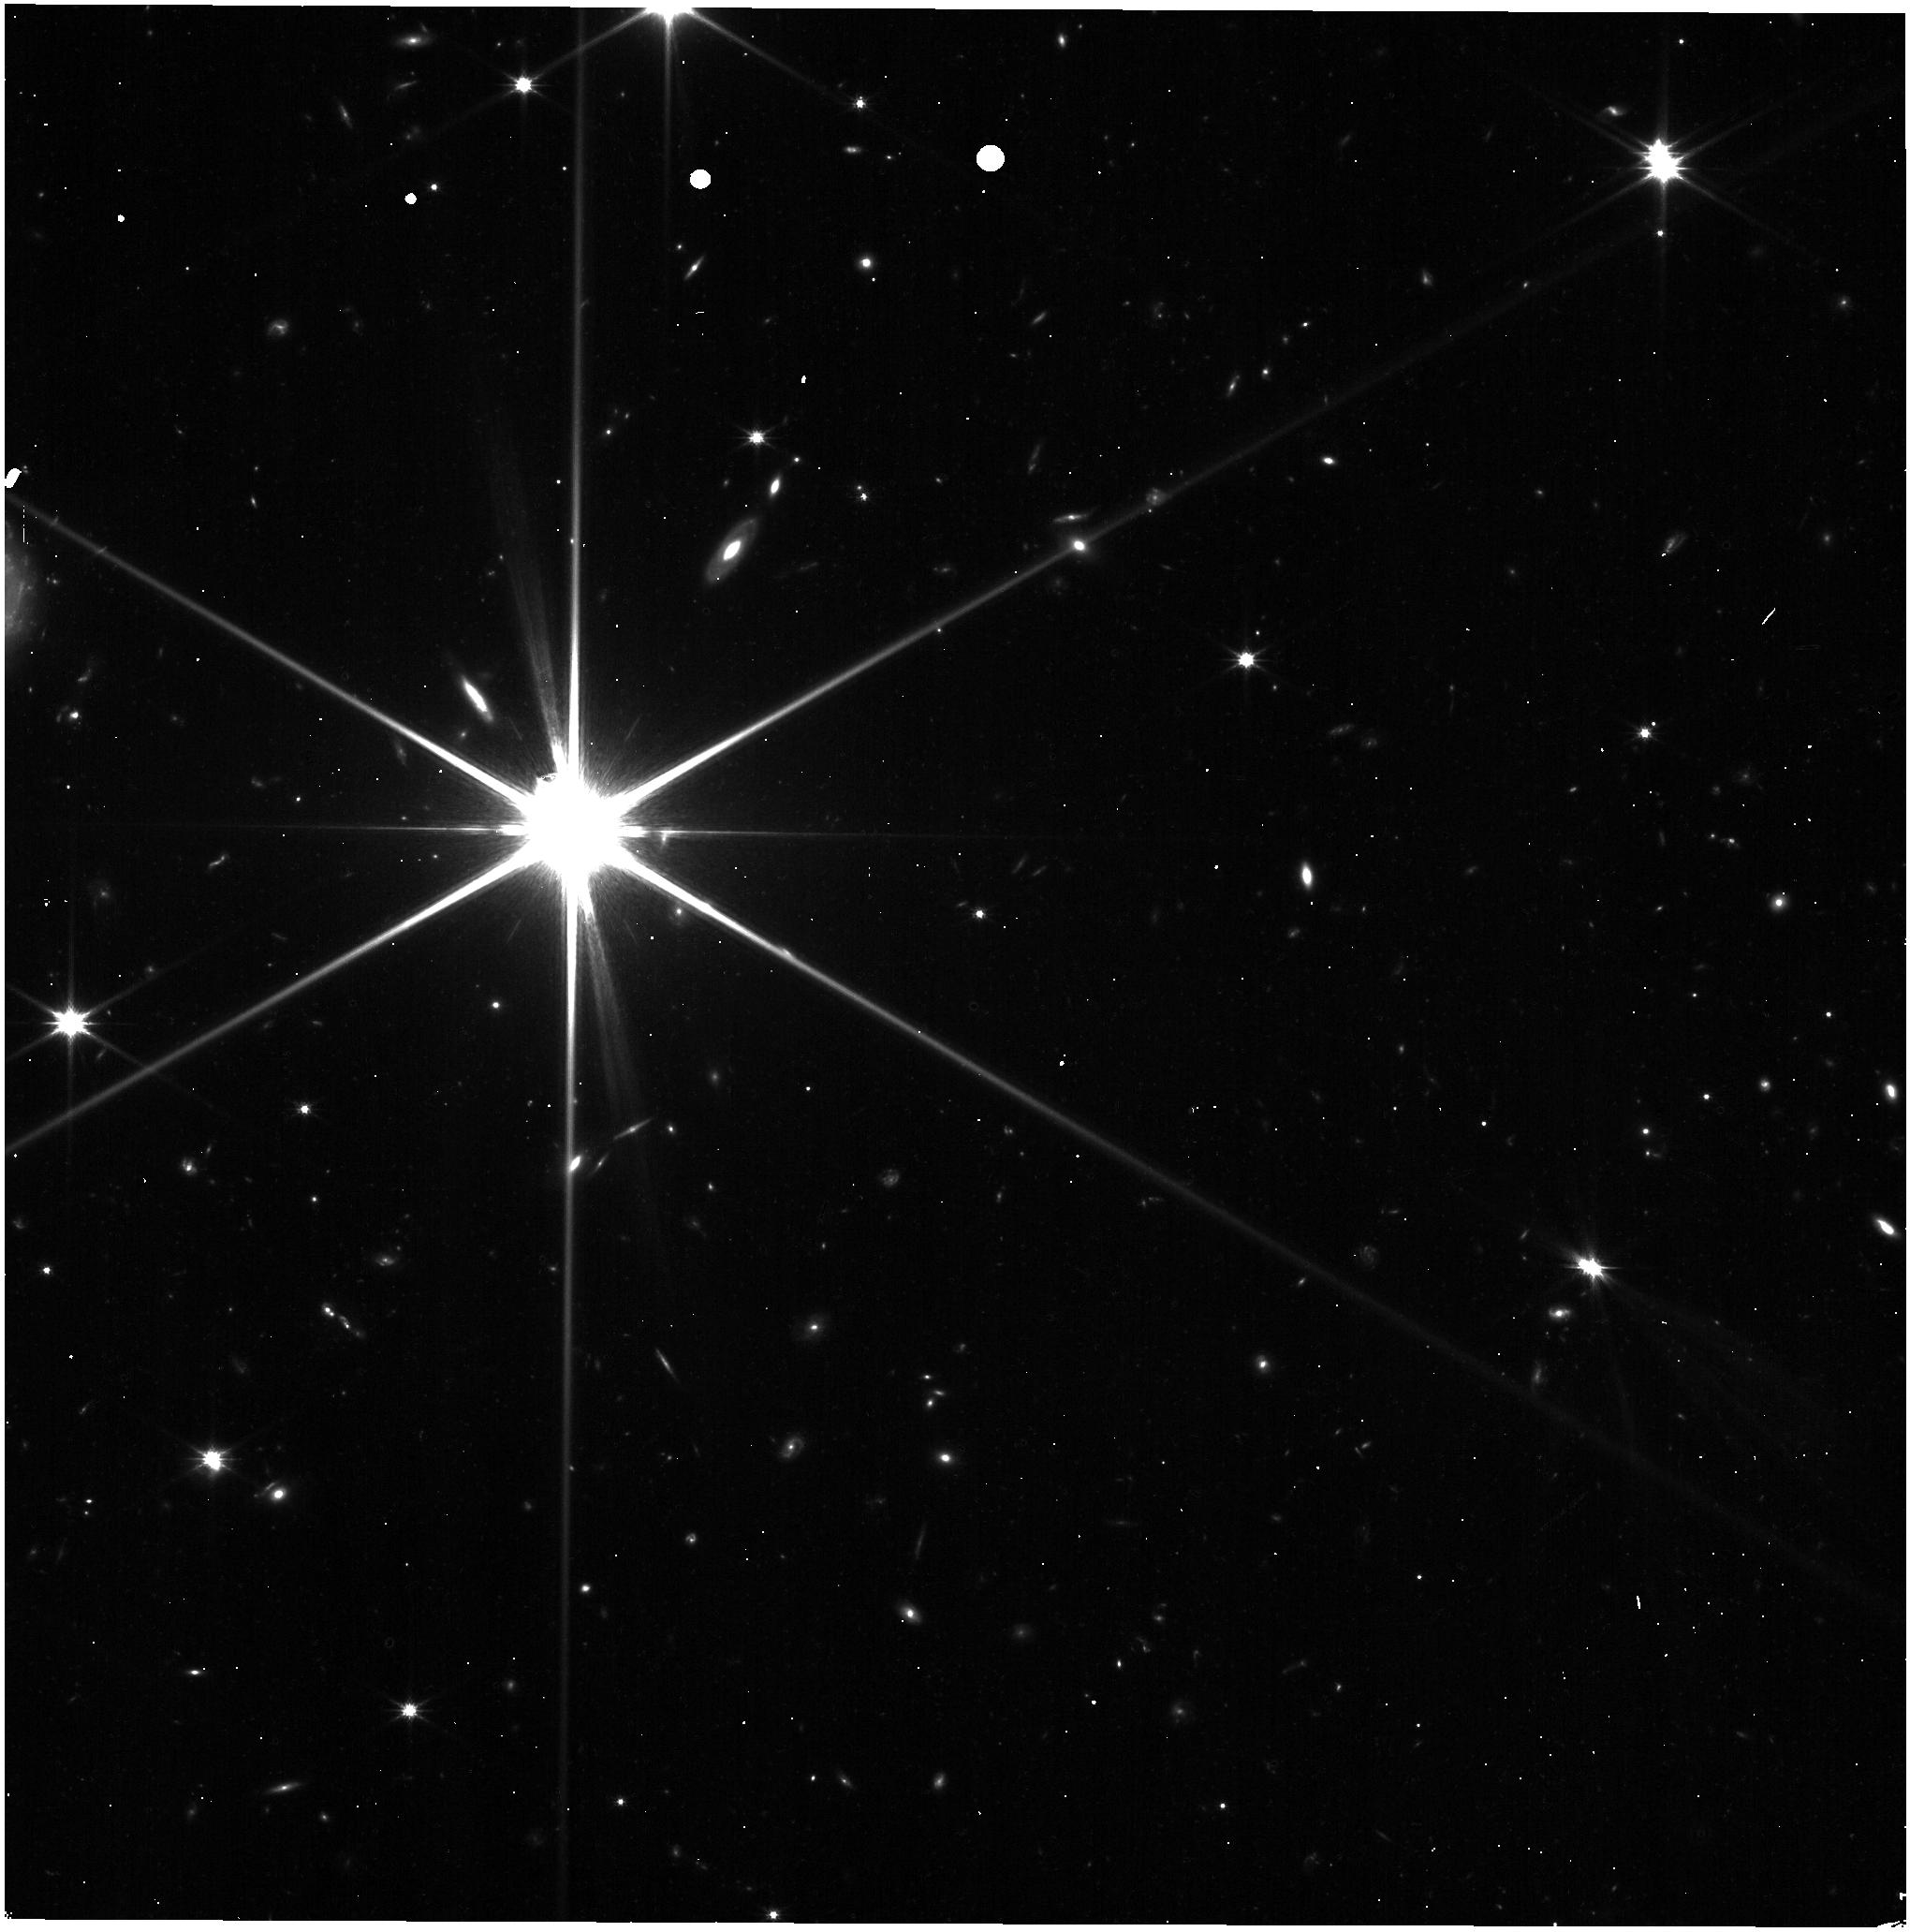
Target: UHER192-1875. Instrument: NIRISS. Filter: CLEAR+F150W. Exposure: 3 min. Observation ID: jw02740-o102_t005_niriss_clear-f150w

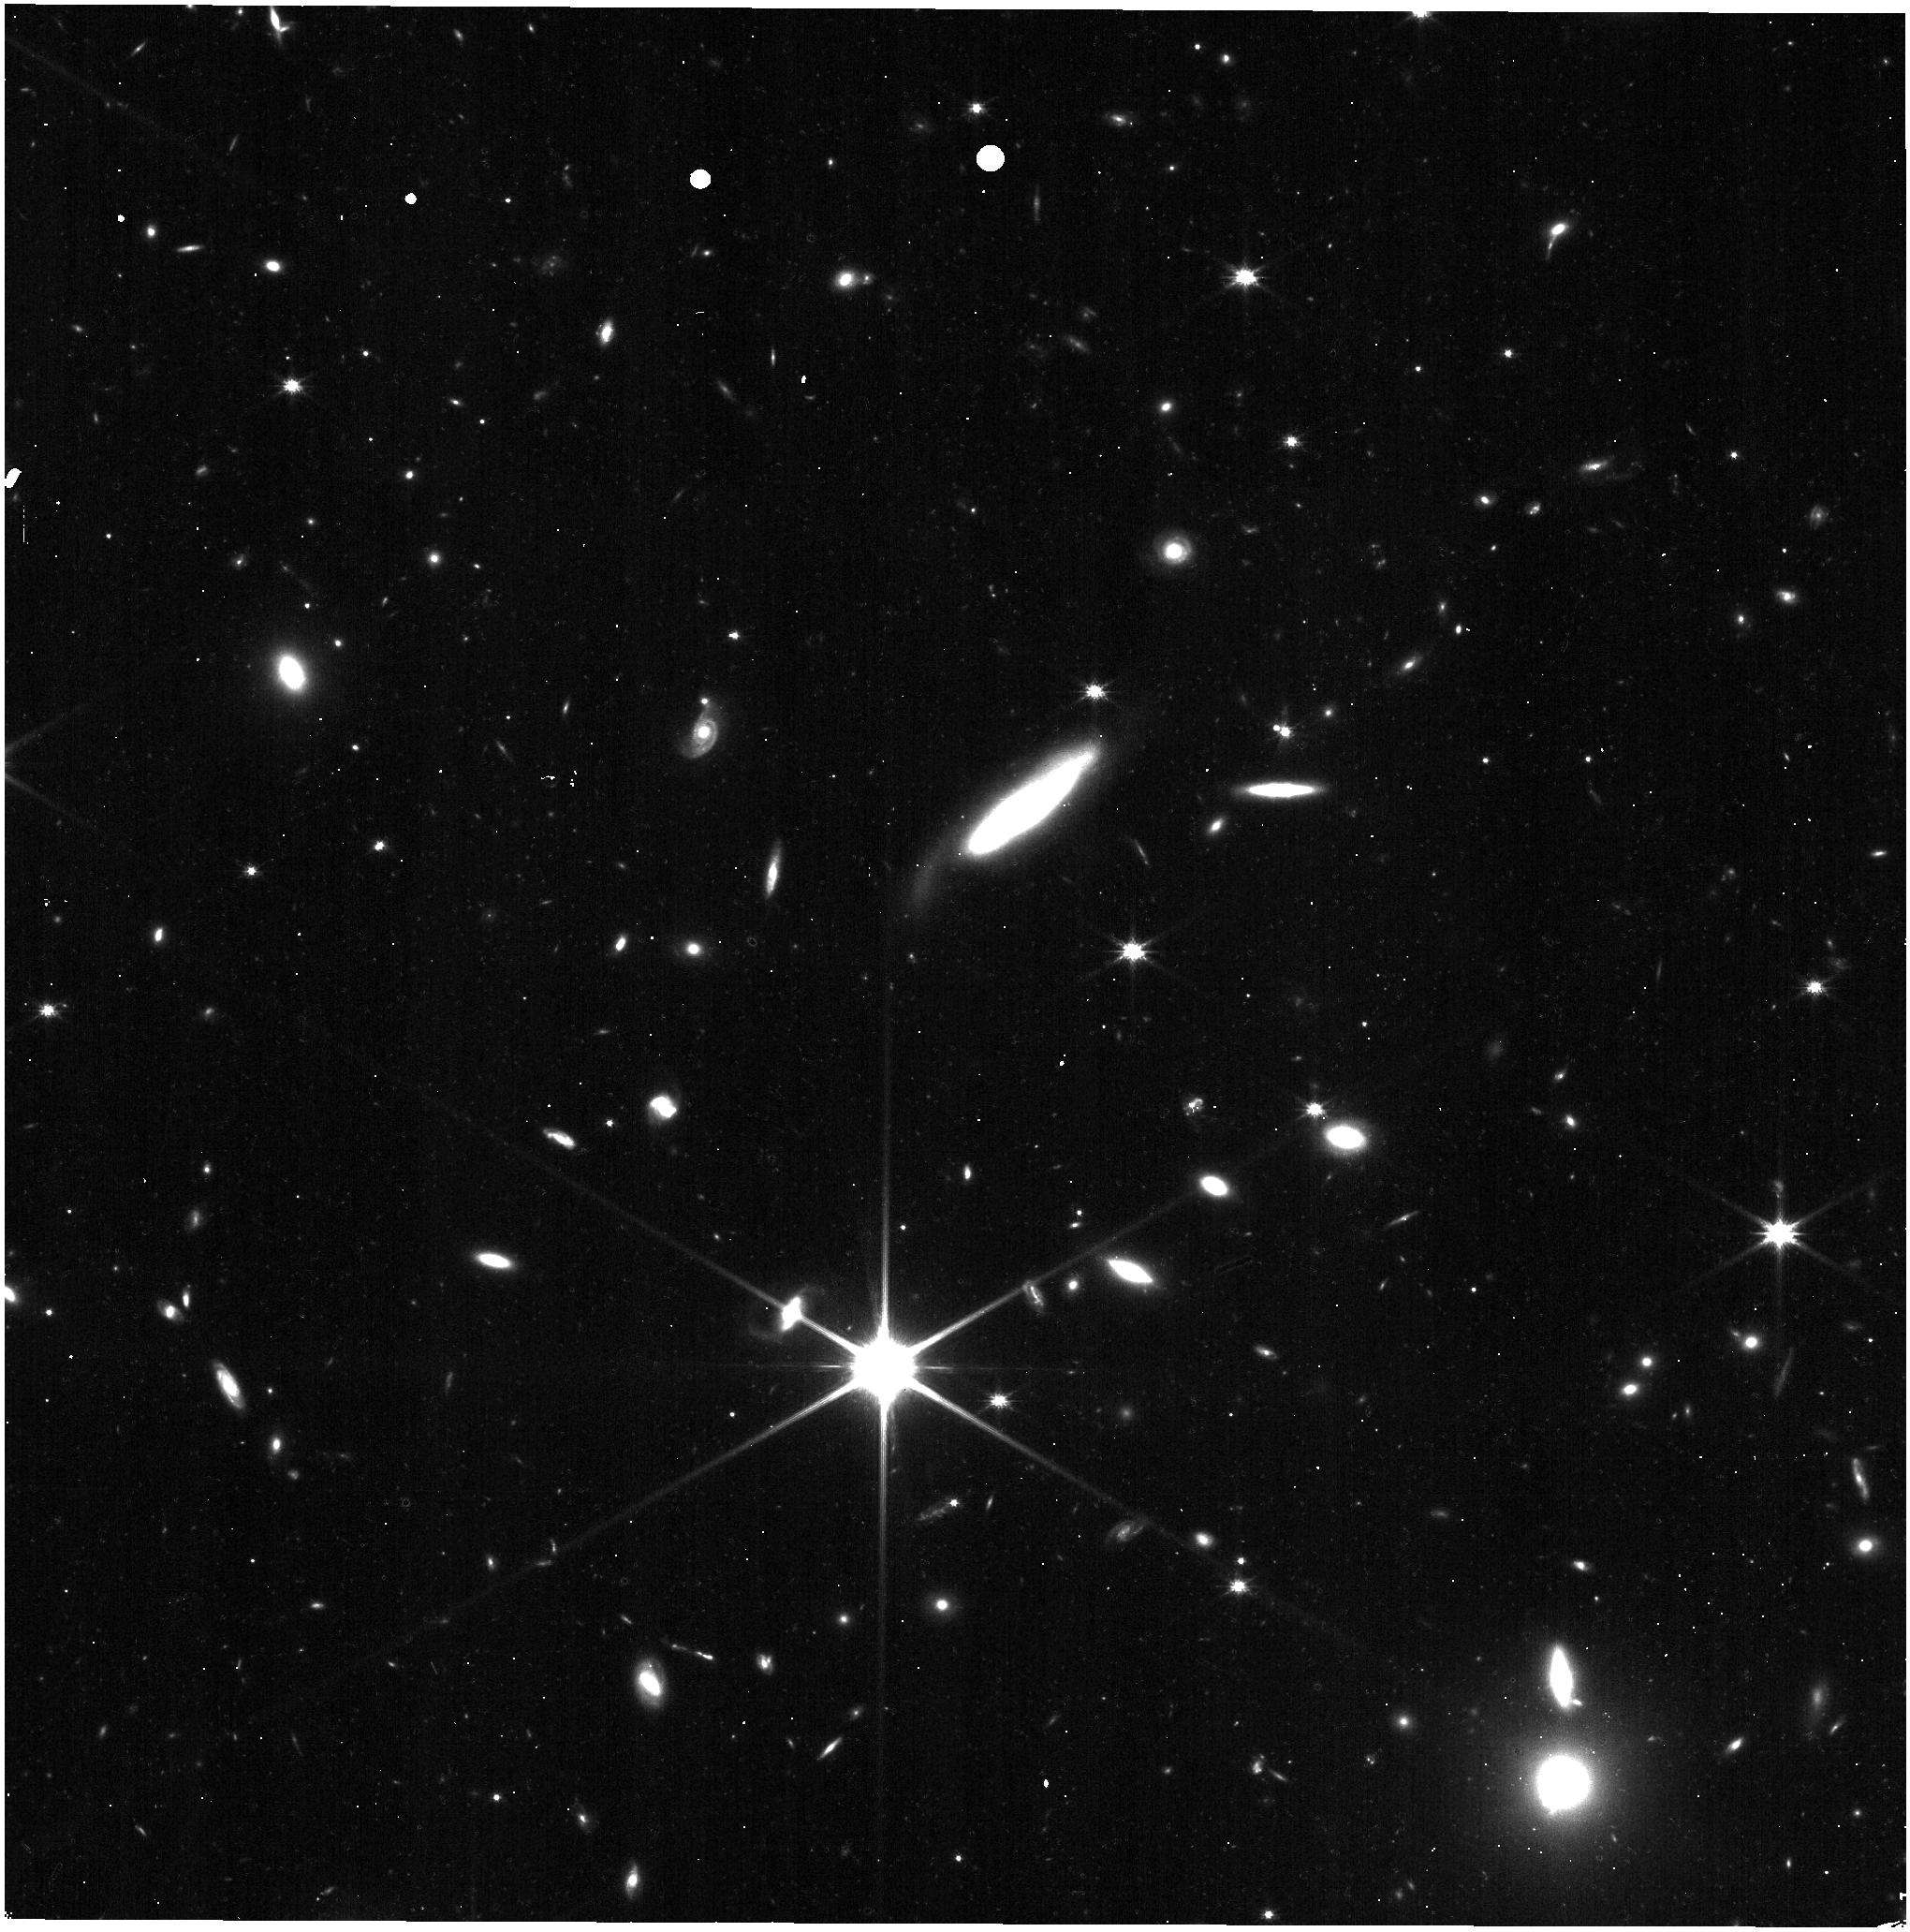
Target: UHER192+1875. Instrument: NIRISS. Filter: CLEAR+F150W. Exposure: 3 min. Observation ID: jw02740-o108_t011_niriss_clear-f150w

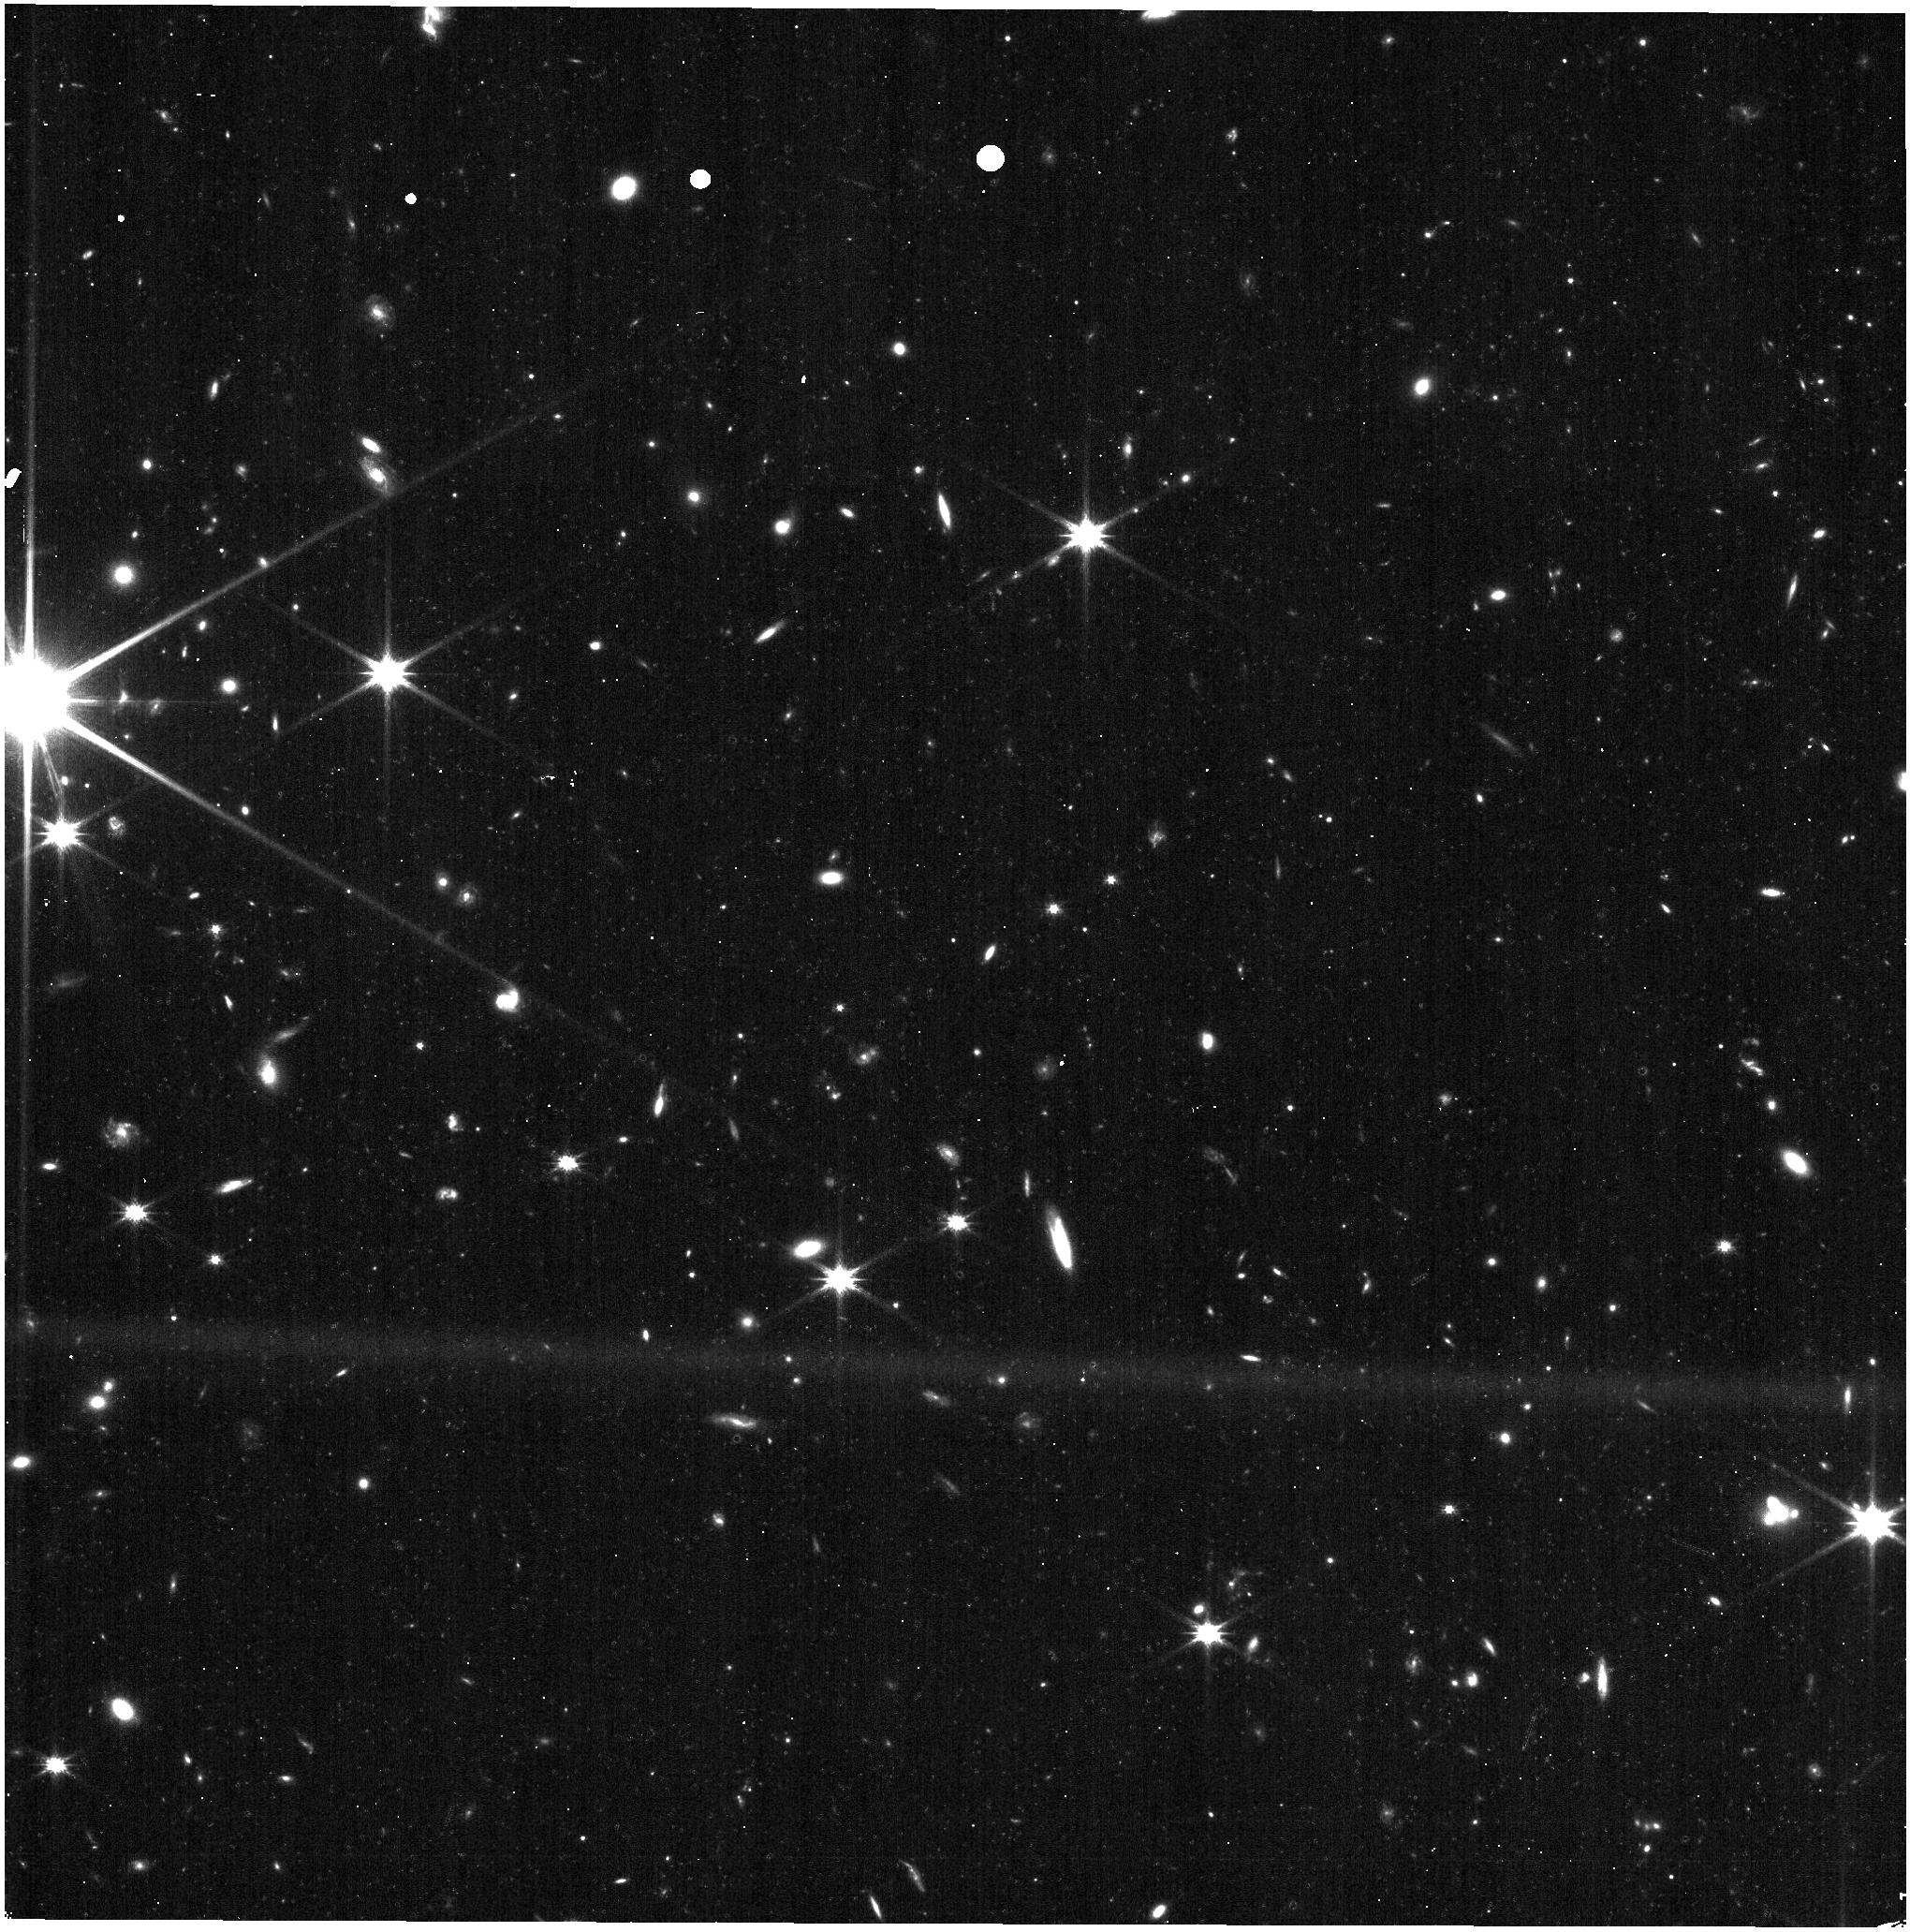
Target: UHER192+0625. Instrument: NIRISS. Filter: CLEAR+F150W. Exposure: 3 min. Observation ID: jw02740-o106_t009_niriss_clear-f150w

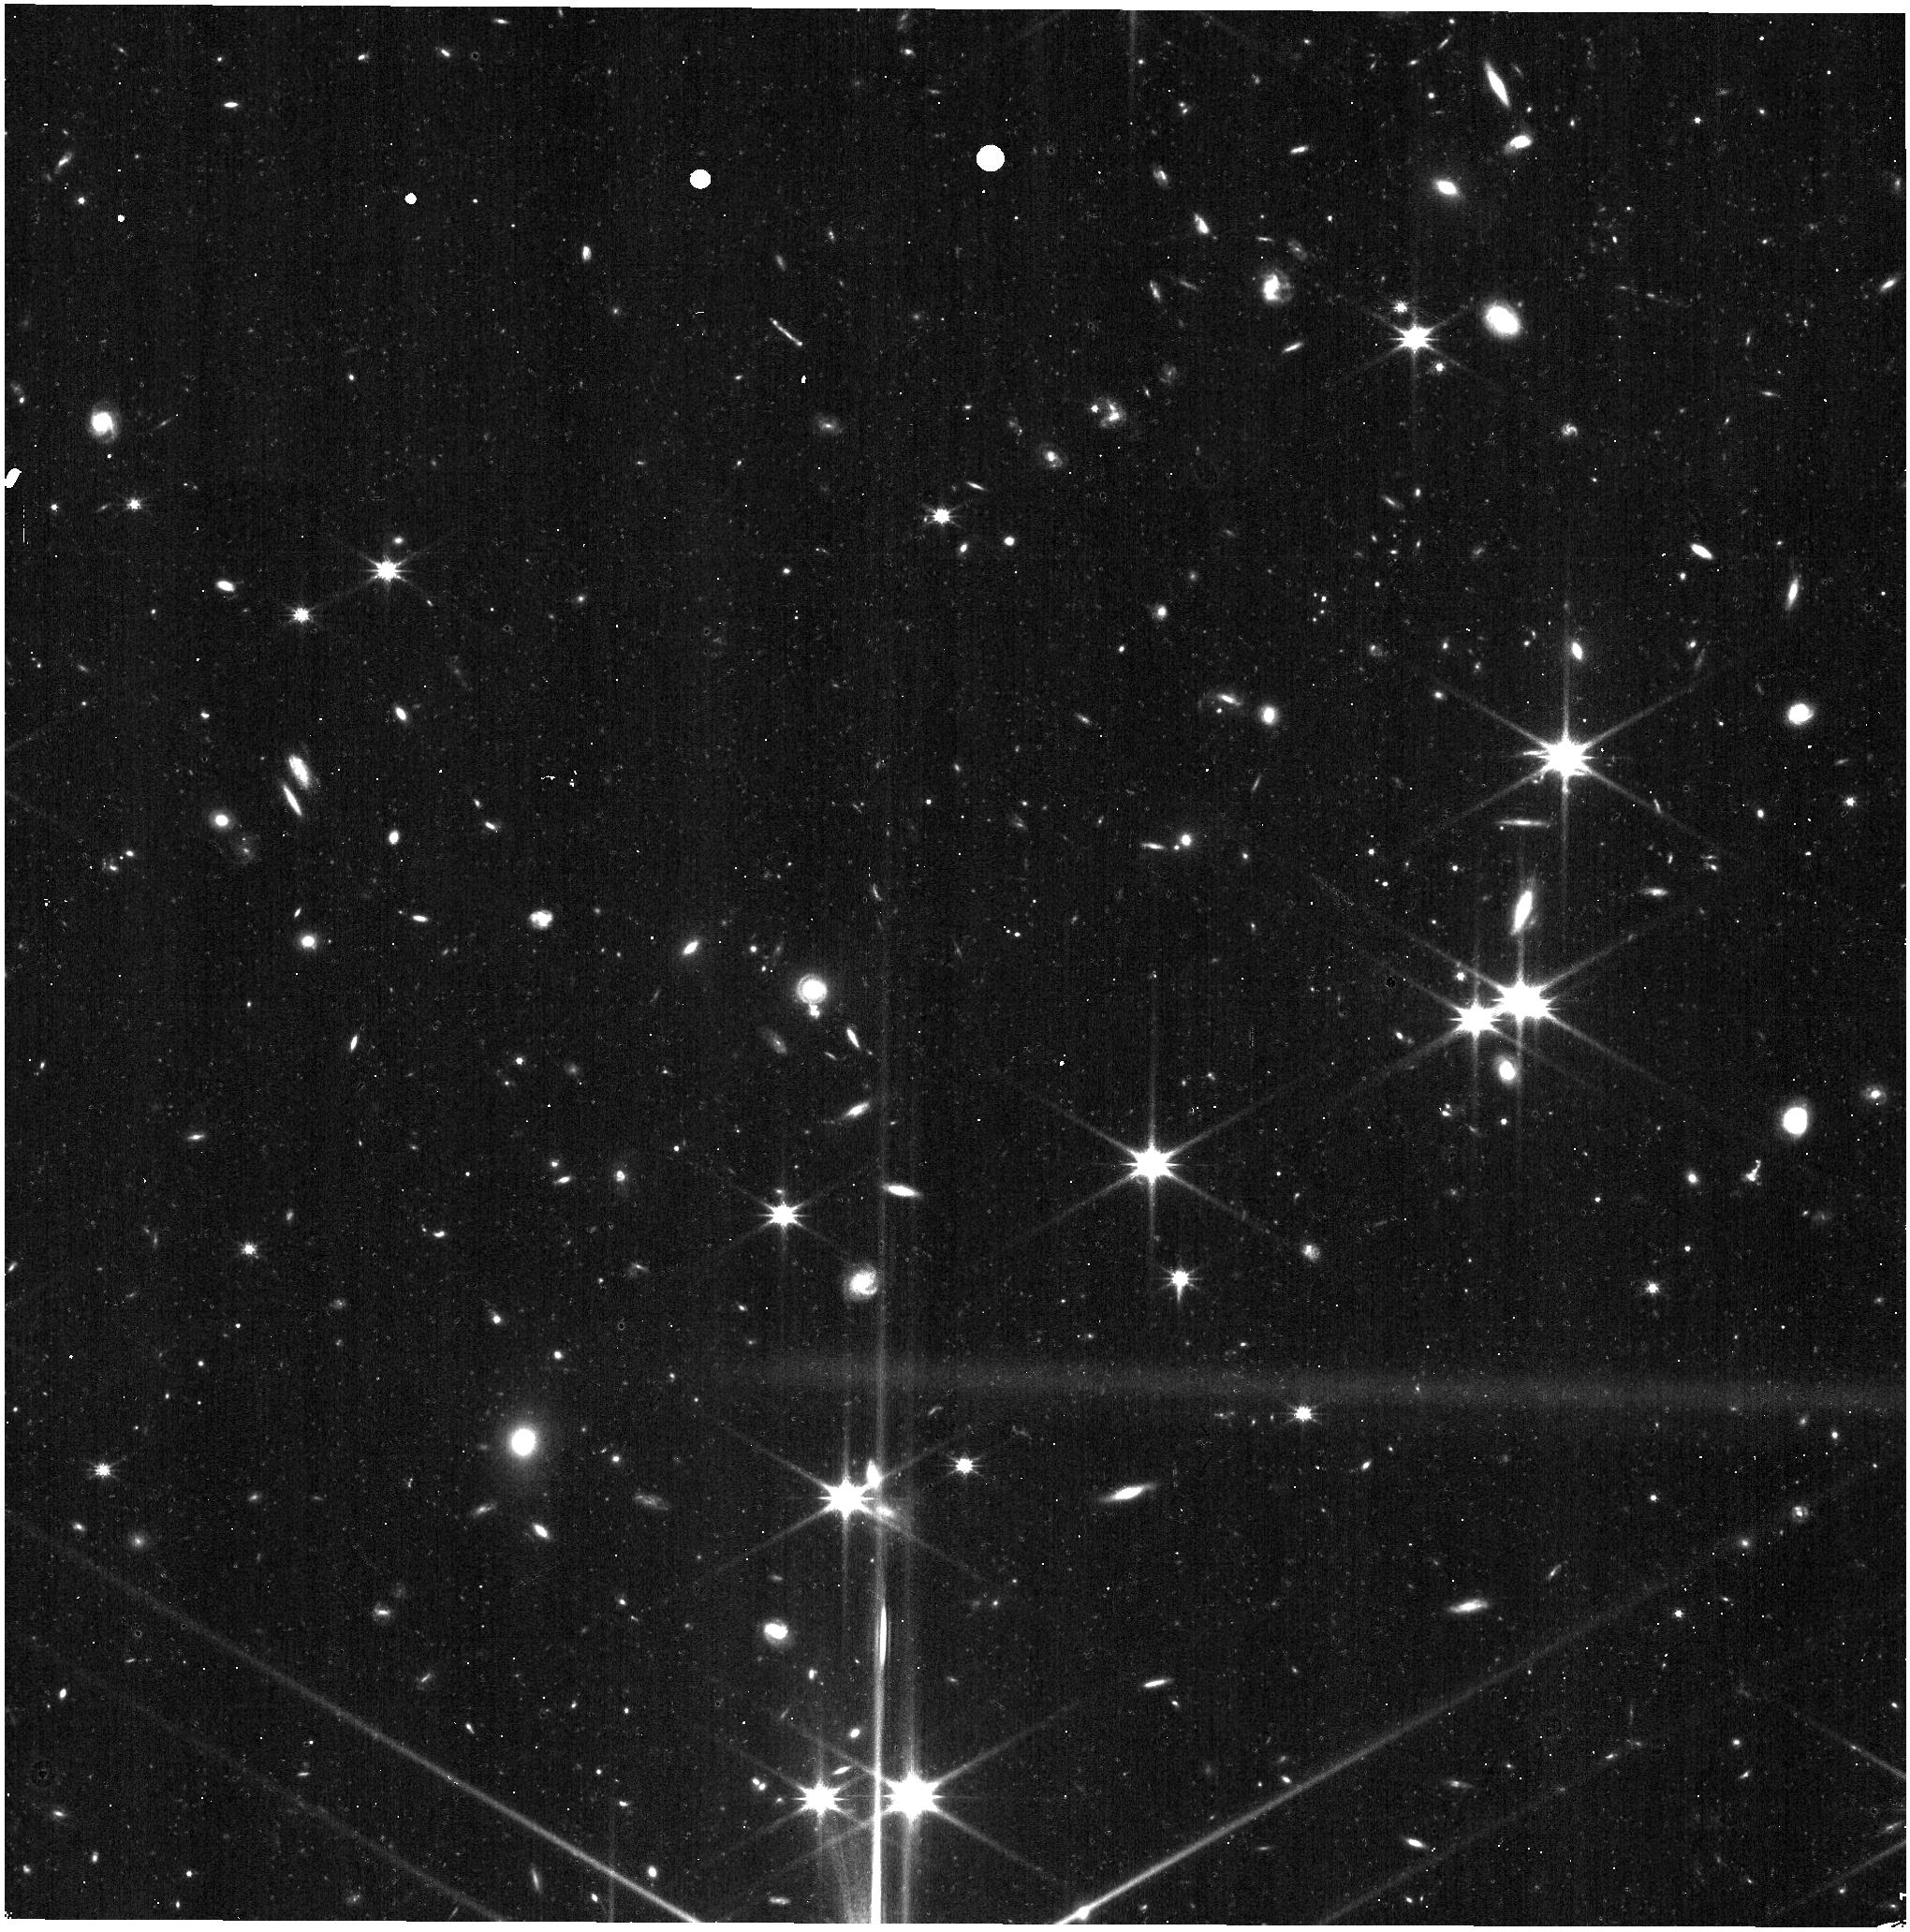
Target: UHER192-1250. Instrument: NIRISS. Filter: CLEAR+F150W. Exposure: 3 min. Observation ID: jw02740-o103_t006_niriss_clear-f150w

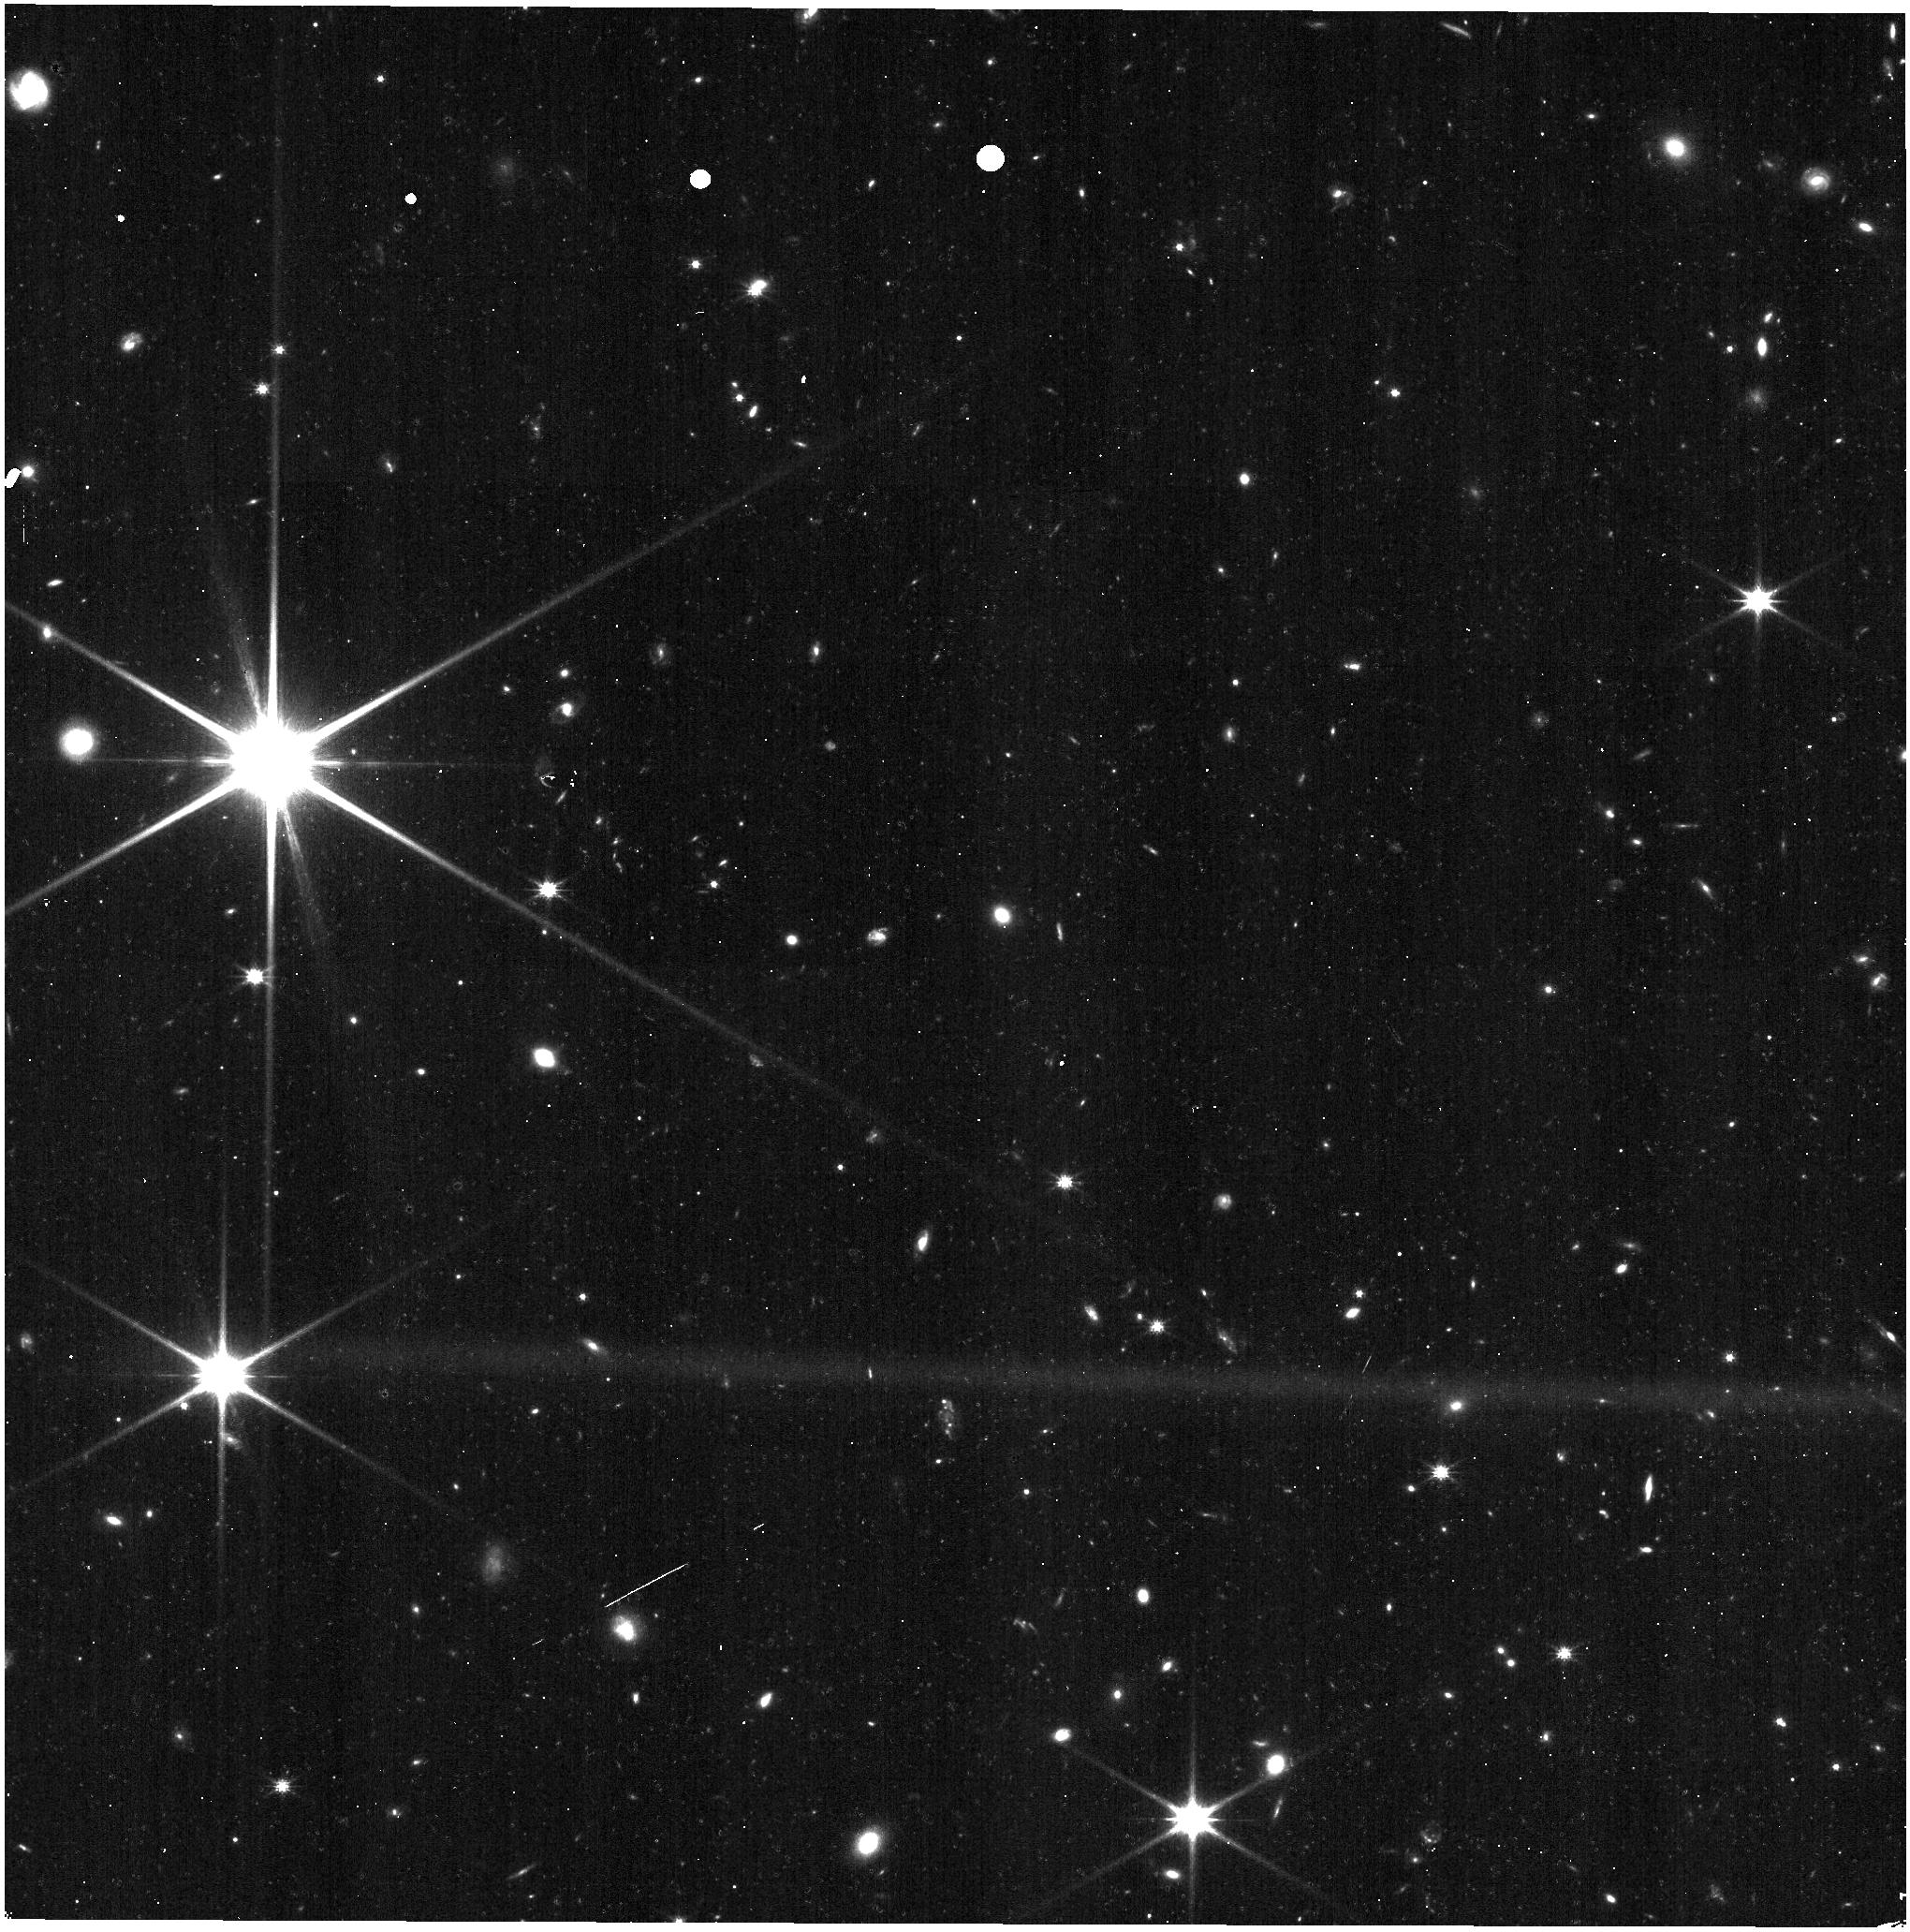
Target: UHER192-0625. Instrument: NIRISS. Filter: CLEAR+F150W. Exposure: 3 min. Observation ID: jw02740-o104_t007_niriss_clear-f150w

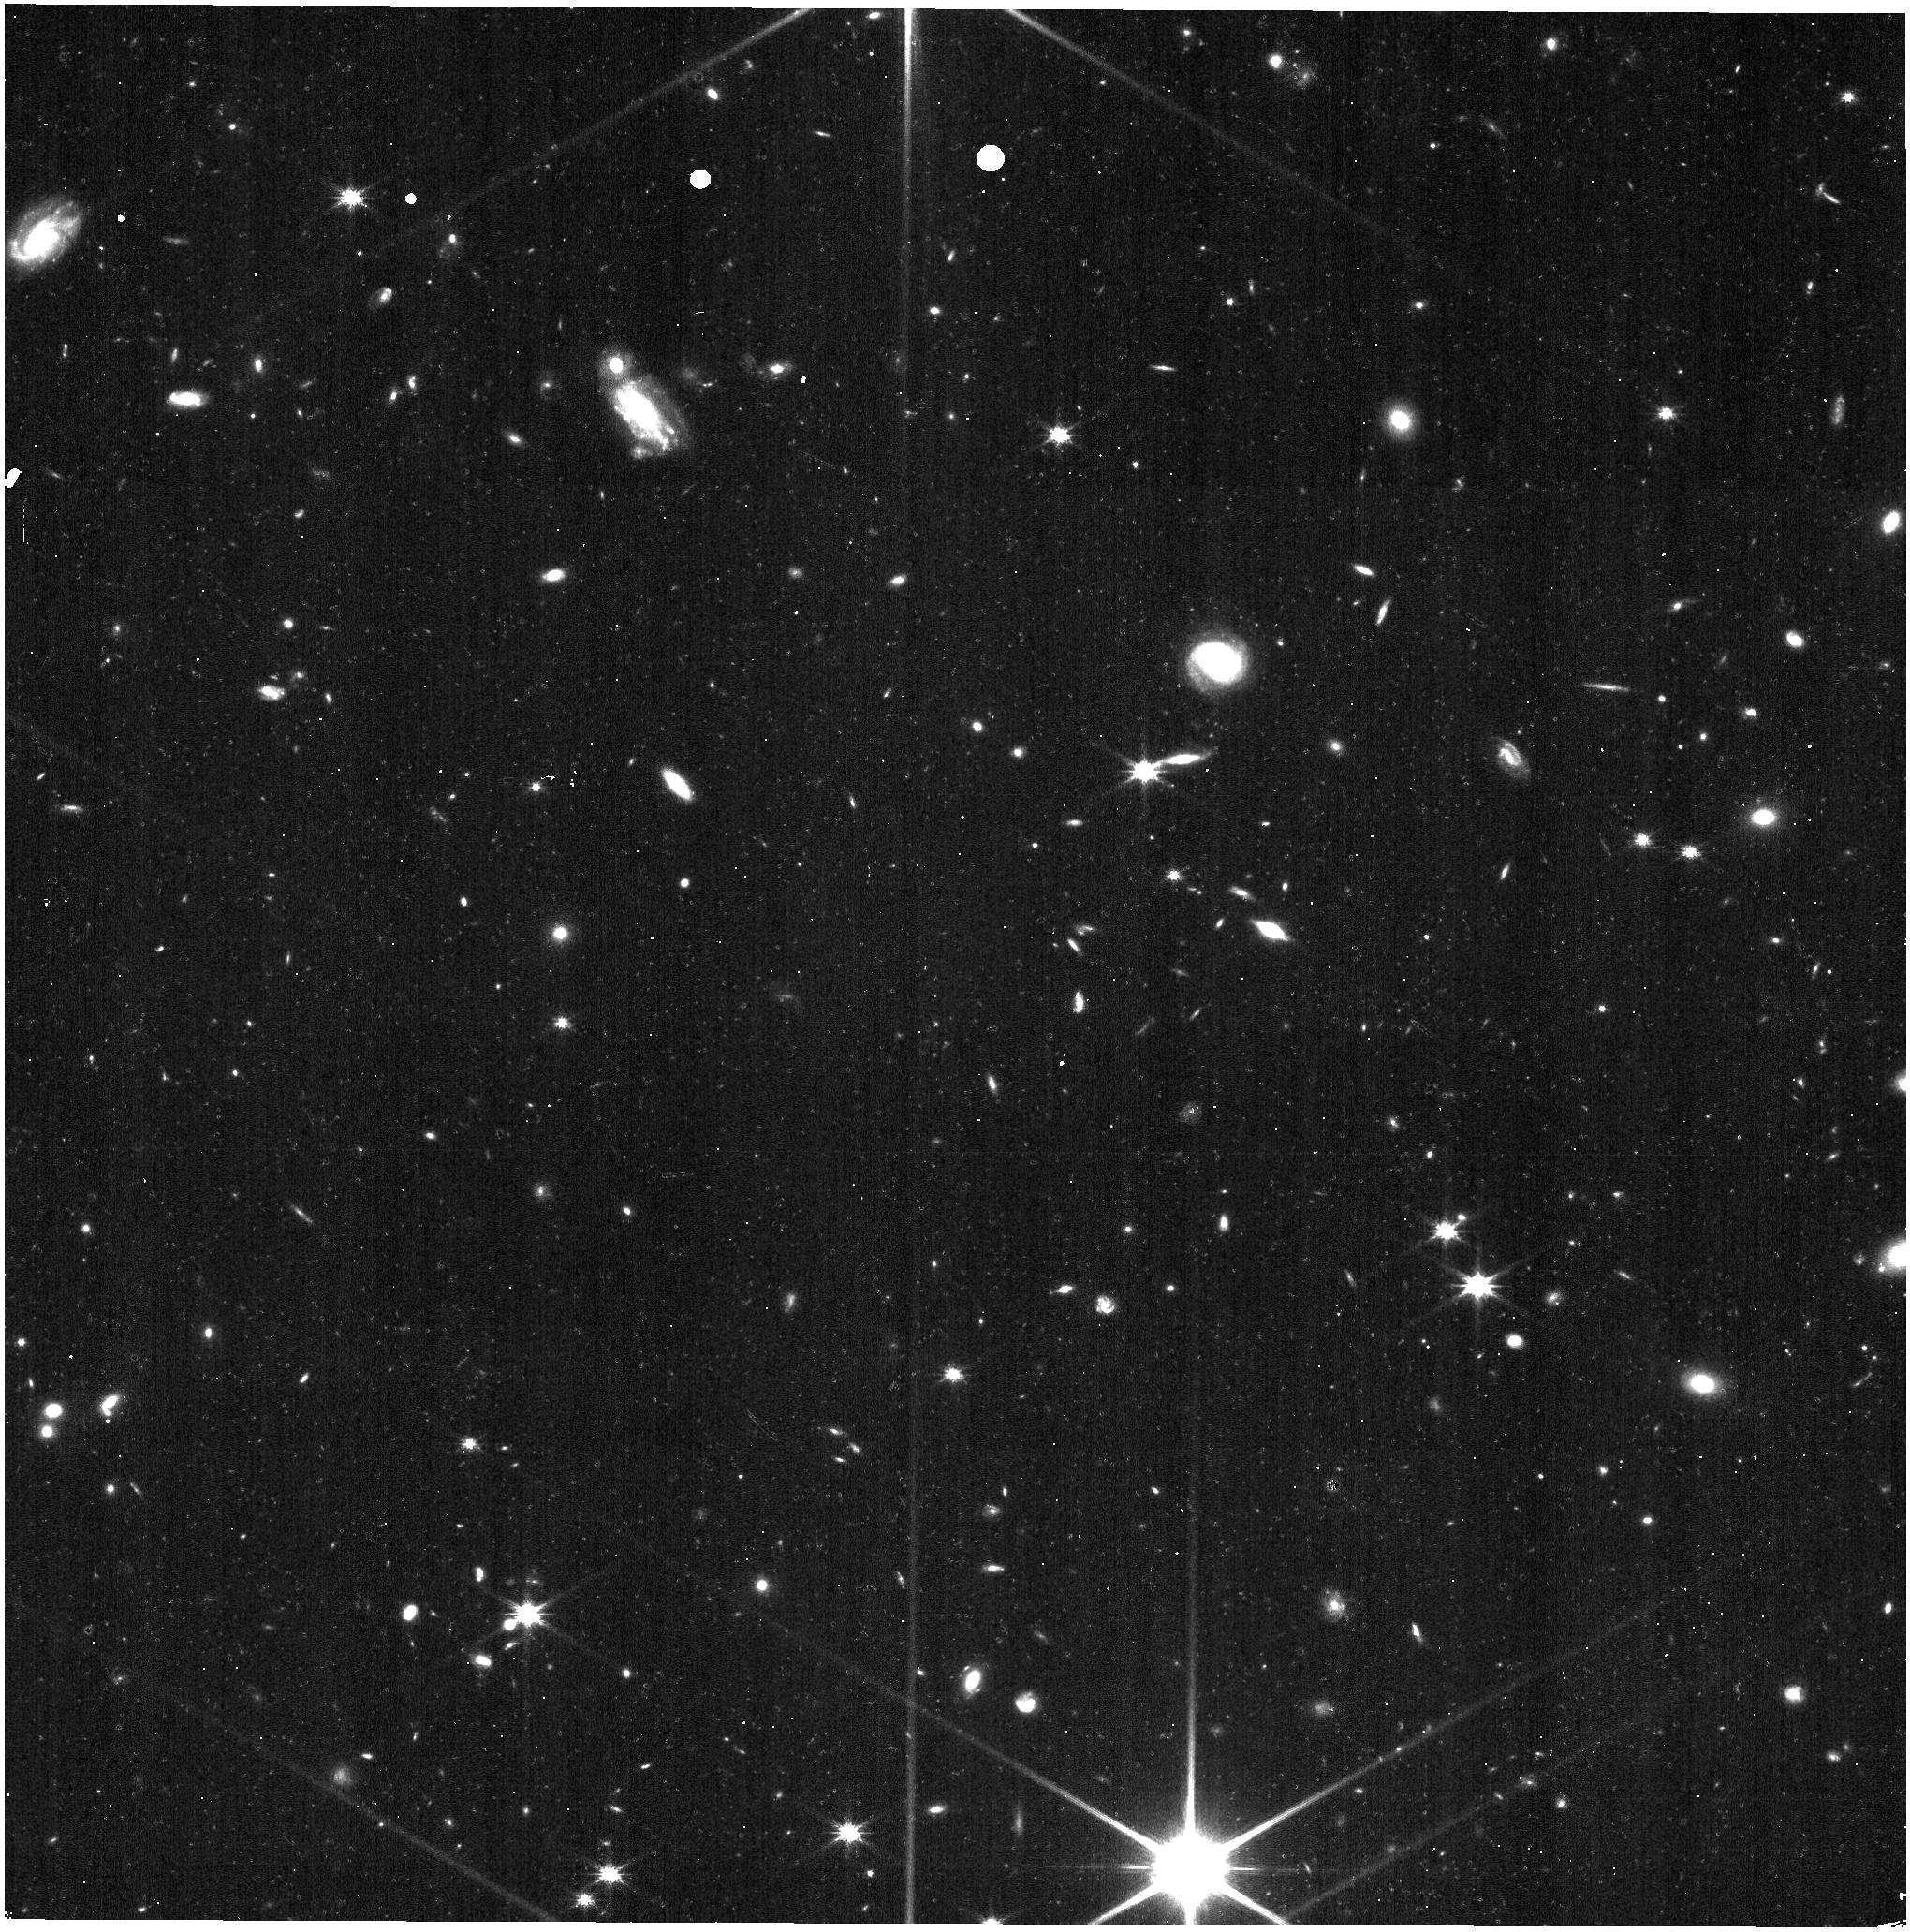
Target: UHER192+2500. Instrument: NIRISS. Filter: CLEAR+F150W. Exposure: 3 min. Observation ID: jw02740-o109_t012_niriss_clear-f150w

External Flat Fields (L-flats)  and Distortion (PI: Martel, Andre)

The low-frequency component of the high S/N-ratio ground flats will be updated when the Observatory and NIRISS are in their final on-orbit configurations by observing a mosaic of the calibrated LMC astrometric field in all the medium- and broad-band filters of NIRISS. The distortion coefficients, pixel area map, and geometric scale factors of NIRISS will also be measured for each filter. Basic photometric correlations will also be verified between the subarrays.